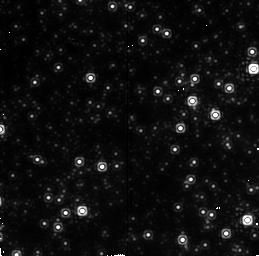
Target: GALCENT. Instrument: NICMOS/NIC2. Filter: F212N. Exposure: 13 min. Observation ID: n451010b0

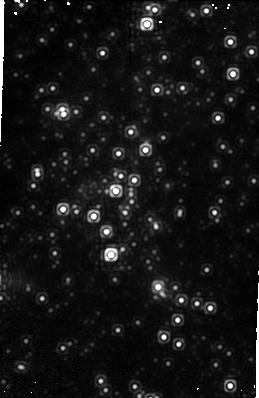
Target: GALCENT-C1A. Instrument: NICMOS/NIC1. Filter: F164N. Exposure: 19 min. Observation ID: n451a2010

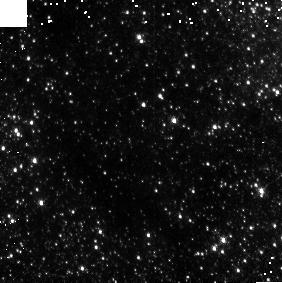
Target: GALCENT-C3C. Instrument: NICMOS/NIC3. Filter: F164N. Exposure: 3 min. Observation ID: n45102050

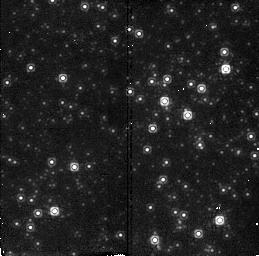
Target: GALCENT. Instrument: NICMOS/NIC2. Filter: F190N. Exposure: 2 min. Observation ID: n451010j0

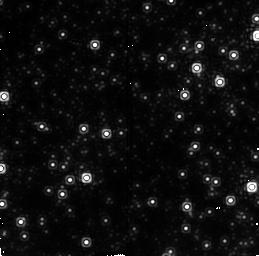
Target: GALCENT. Instrument: NICMOS/NIC2. Filter: F215N. Exposure: 11 min. Observation ID: n45101040

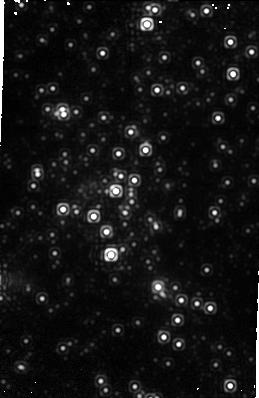
Target: GALCENT-C1A. Instrument: NICMOS/NIC1. Filter: F166N. Exposure: 19 min. Observation ID: n451a2030

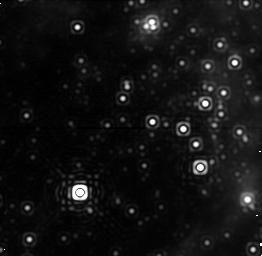
Target: GALCENT. Instrument: NICMOS/NIC1. Filter: F187N. Exposure: 4 min. Observation ID: n451010q0

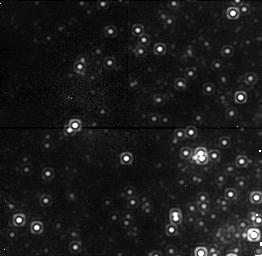
Target: GALCENT. Instrument: NICMOS/NIC1. Filter: F164N. Exposure: 11 min. Observation ID: n45101080

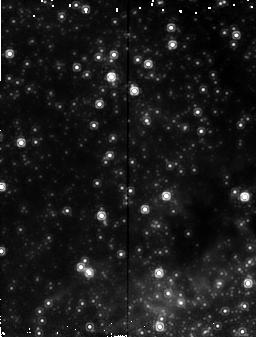
Target: GALCENT-C1A. Instrument: NICMOS/NIC2. Filter: F187N. Exposure: 19 min. Observation ID: n451a2020

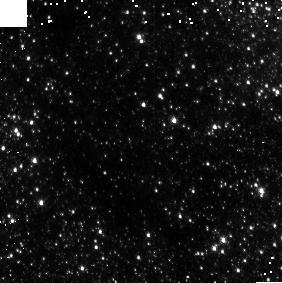
Target: GALCENT-C3C. Instrument: NICMOS/NIC3. Filter: F166N. Exposure: 3 min. Observation ID: n45102060

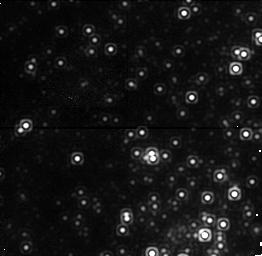
Target: GALCENT. Instrument: NICMOS/NIC1. Filter: F166N. Exposure: 13 min. Observation ID: n451010f0

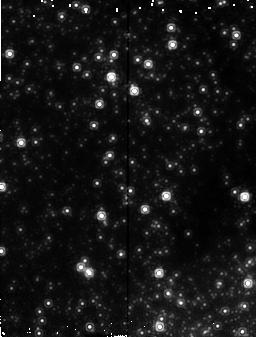
Target: GALCENT-C1A. Instrument: NICMOS/NIC2. Filter: F190N. Exposure: 19 min. Observation ID: n451a2040

Distribution of Forbidden Iron [FeII] Emission at the Galactic Center (PI: Melia, Fulvio)

A conspicuous feature known as the mini-cavity appears as a hole in the distribution of ionized gas within a few arcseconds of the dynamical center of the Galaxy. The mini-cavity is distinguished from the rest of the ionized gas in this region by its high [FeIII] abundance and unusual kinematics. We propose narrow band observations using NICMOS Cameras 1 and 3 to image forbidden iron [FeII] emission from this remarkable region. We intend to test the model in which the mini-cavity results from a fast wind originating within the IRS 16 complex, and which is subsequently focused gravitationally by the hypothesized massive black hole coincident with neutral gas (the "mini-spiral") orbiting the Galactic center. The orbiting gas is shocked, compressed and the dust grains within it are destroyed to enhance the gas phase abundance in the mini-cavity. We believe the proposed observation bears strongly on the formation of the mini-cavity and provides a powerful clue as to the source and nature of the activity in the Galactic center. The [FeII] observations will improve on ground-based observations in spatial resolution, sensitivity, and spatial coverage. They will extend from the mini-cavity region and to the Northern Arm region using Camera 3. Camera 1 observations will look for small scale spatial structure in the shock of the mini-cavity and comparisons with radio maps will be made possible via an image of the Pa Alpha line in the region coincident with the mini-cavity.